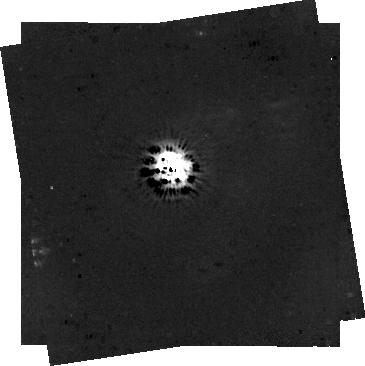
Target: V-DG-CRA. Instrument: NIRCAM/CORON. Filter: F444W+MASKRND. Exposure: 1.2 h. Observation ID: jw04090-c1002_t001_nircam_f444w-maskrnd-sub320a335r

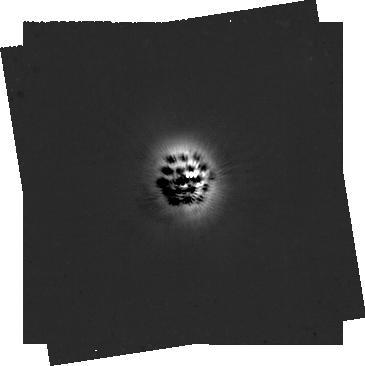
Target: V-DG-CRA. Instrument: NIRCAM/CORON. Filter: F200W+MASKRND. Exposure: 1.2 h. Observation ID: jw04090-c1002_t001_nircam_f200w-maskrnd-sub320a335r

Follow the trace: Direct detection of a dynamically ejected young planet outside a circumbinary disk (PI: Ginski, Christian)

Stellar multiple systems offer some of the most challenging environments for planet formation. Tidal interaction of stellar binaries with the planet-forming disks can lead to truncation, formation of cavities, warps and spirals. Dynamic interaction with forming planets can lead to their ejection from the system. Possibly explaining the population of free floating planets or (some) of the gas giants directly imaged at wide orbital separations. Recent observations of a young nearby binary system have revealed a unique opportunity to directly observe this process in action. A newly detected circumbinary disk in the system shows a clear signature of the recent ejection of a planet. Using the superior sensitivity of JWST and NIRCam from space we now propose to directly detect this planet. This will not only give us a unique laboratory to study dynamic star-planet-disk interaction but also will enable future studies of the atmosphere of a planet otherwise inaccessible to direct observations.